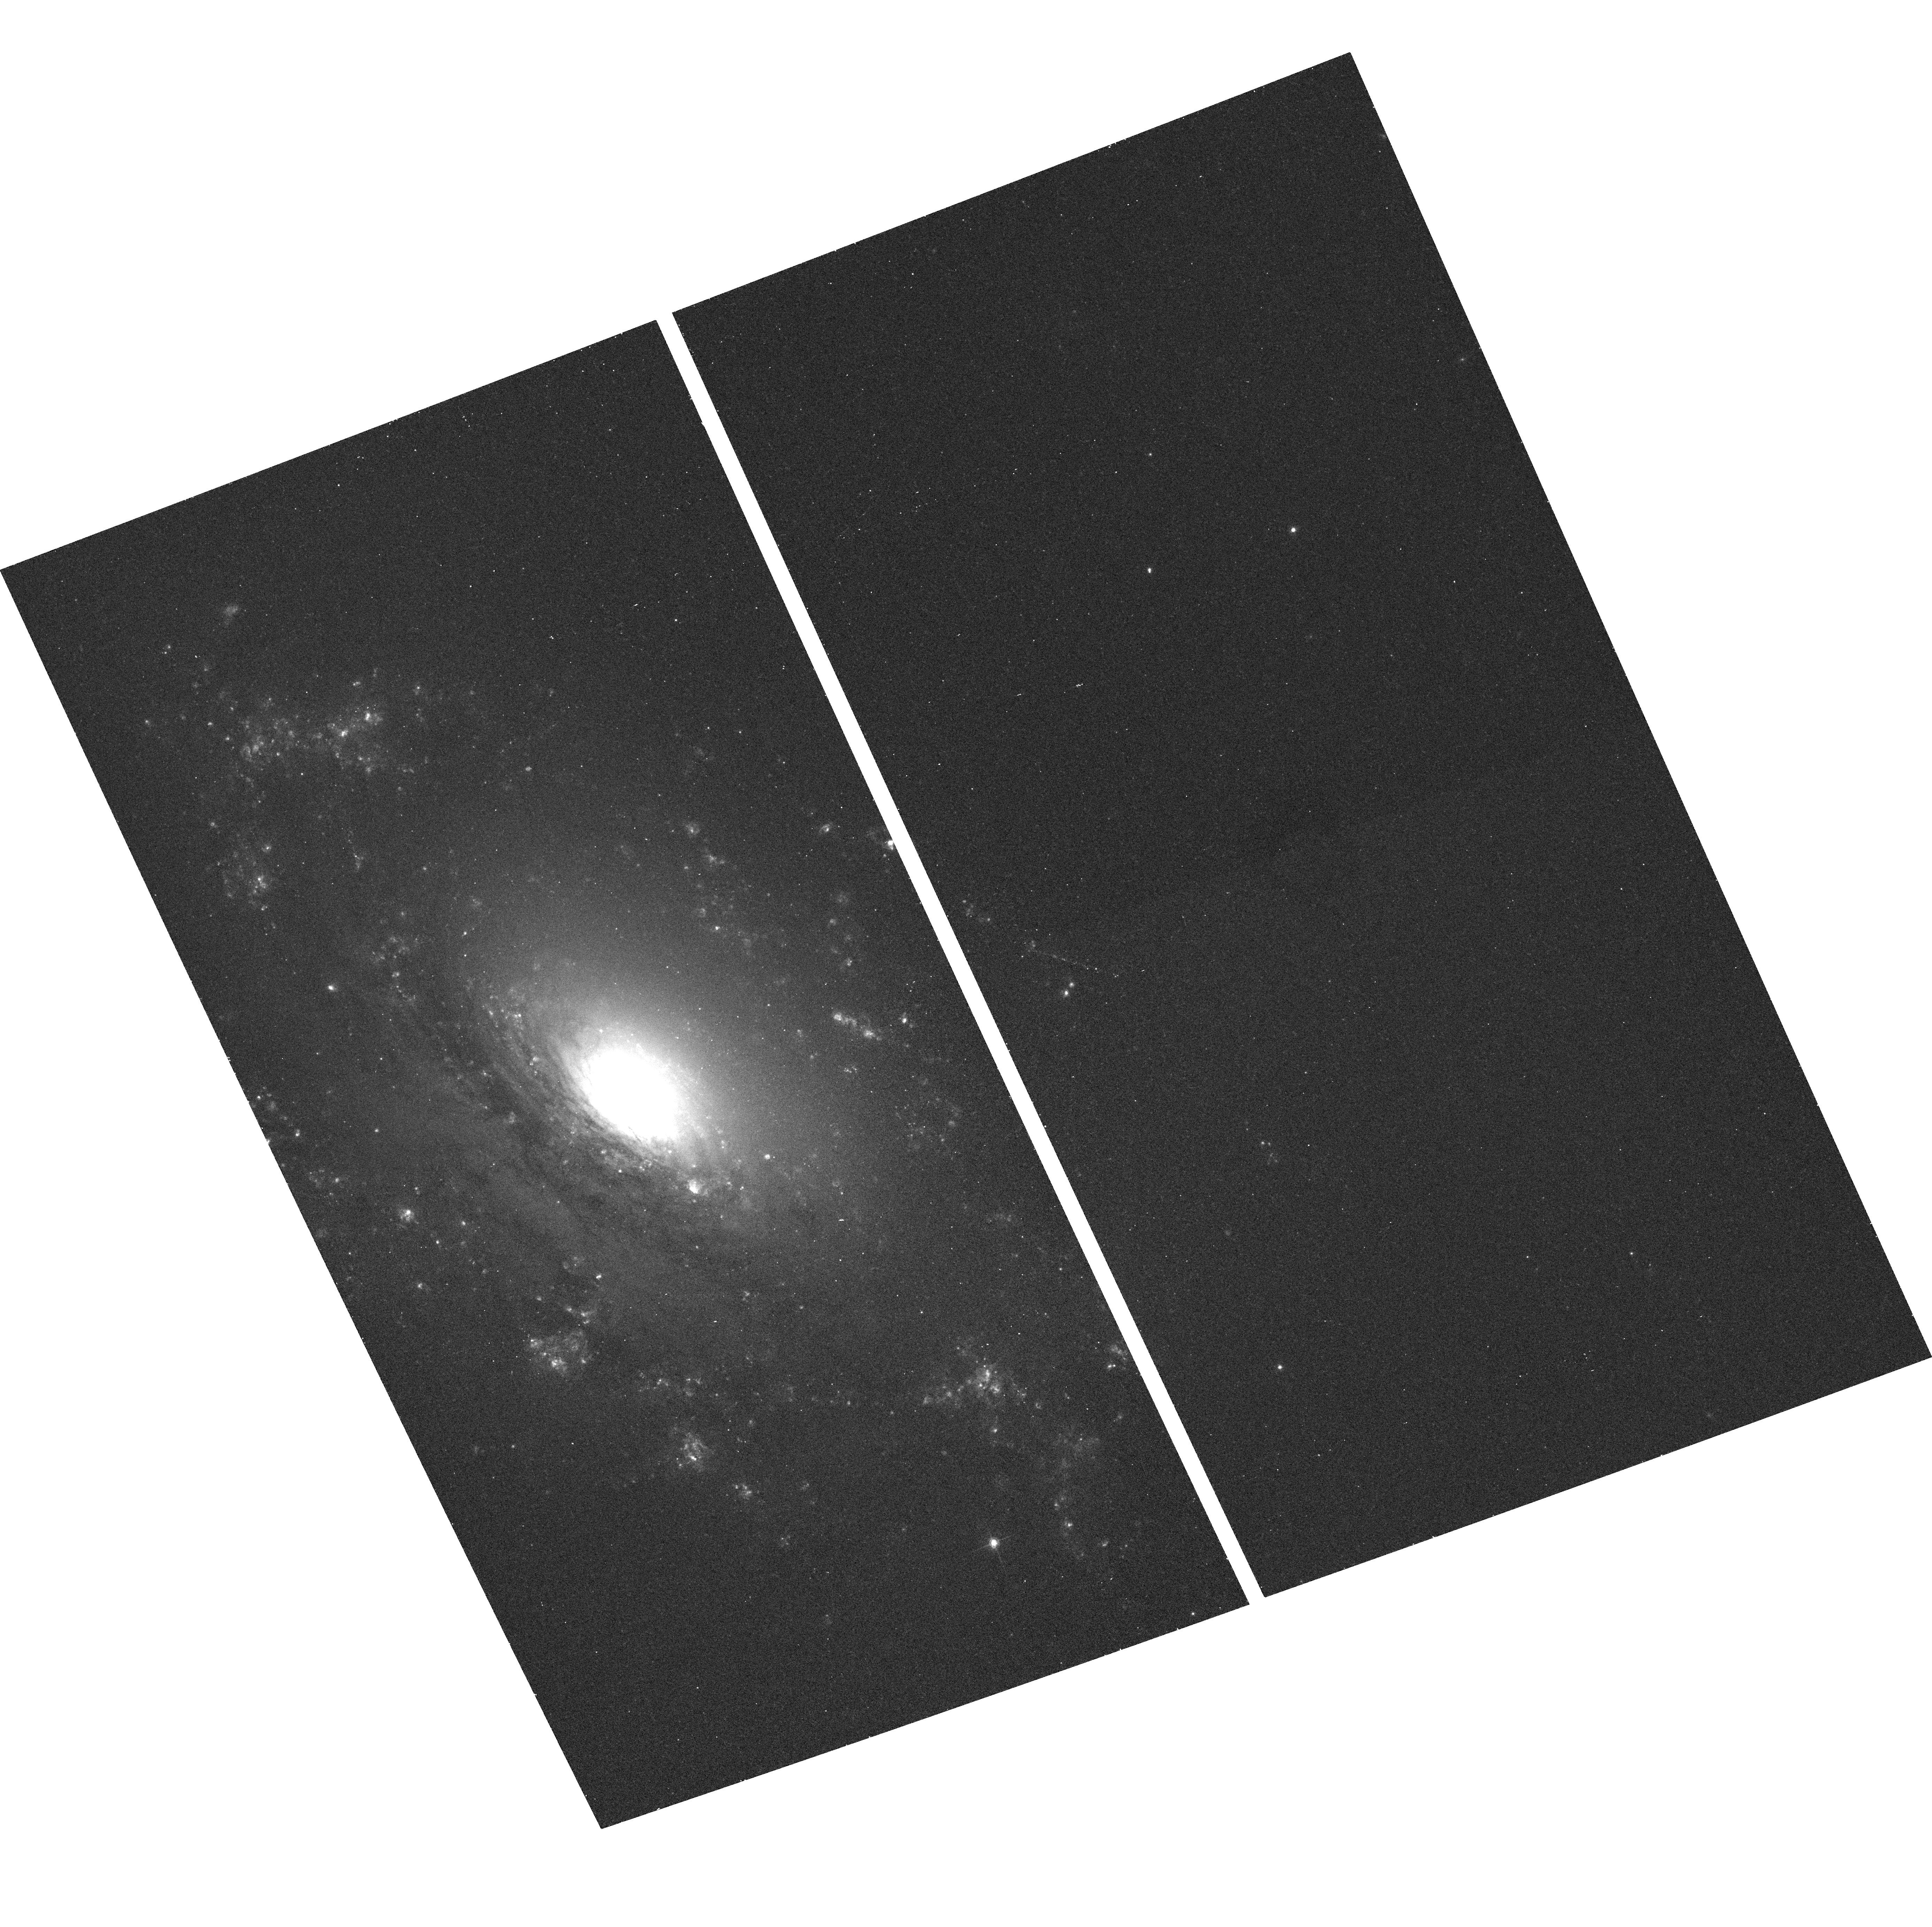
Target: NGC3169
Instrument: ACS/WFC
Filter: F658N
Exposure: 12 min
Observation ID: hst_9788_22_acs_wfc_f658n_j8mx22

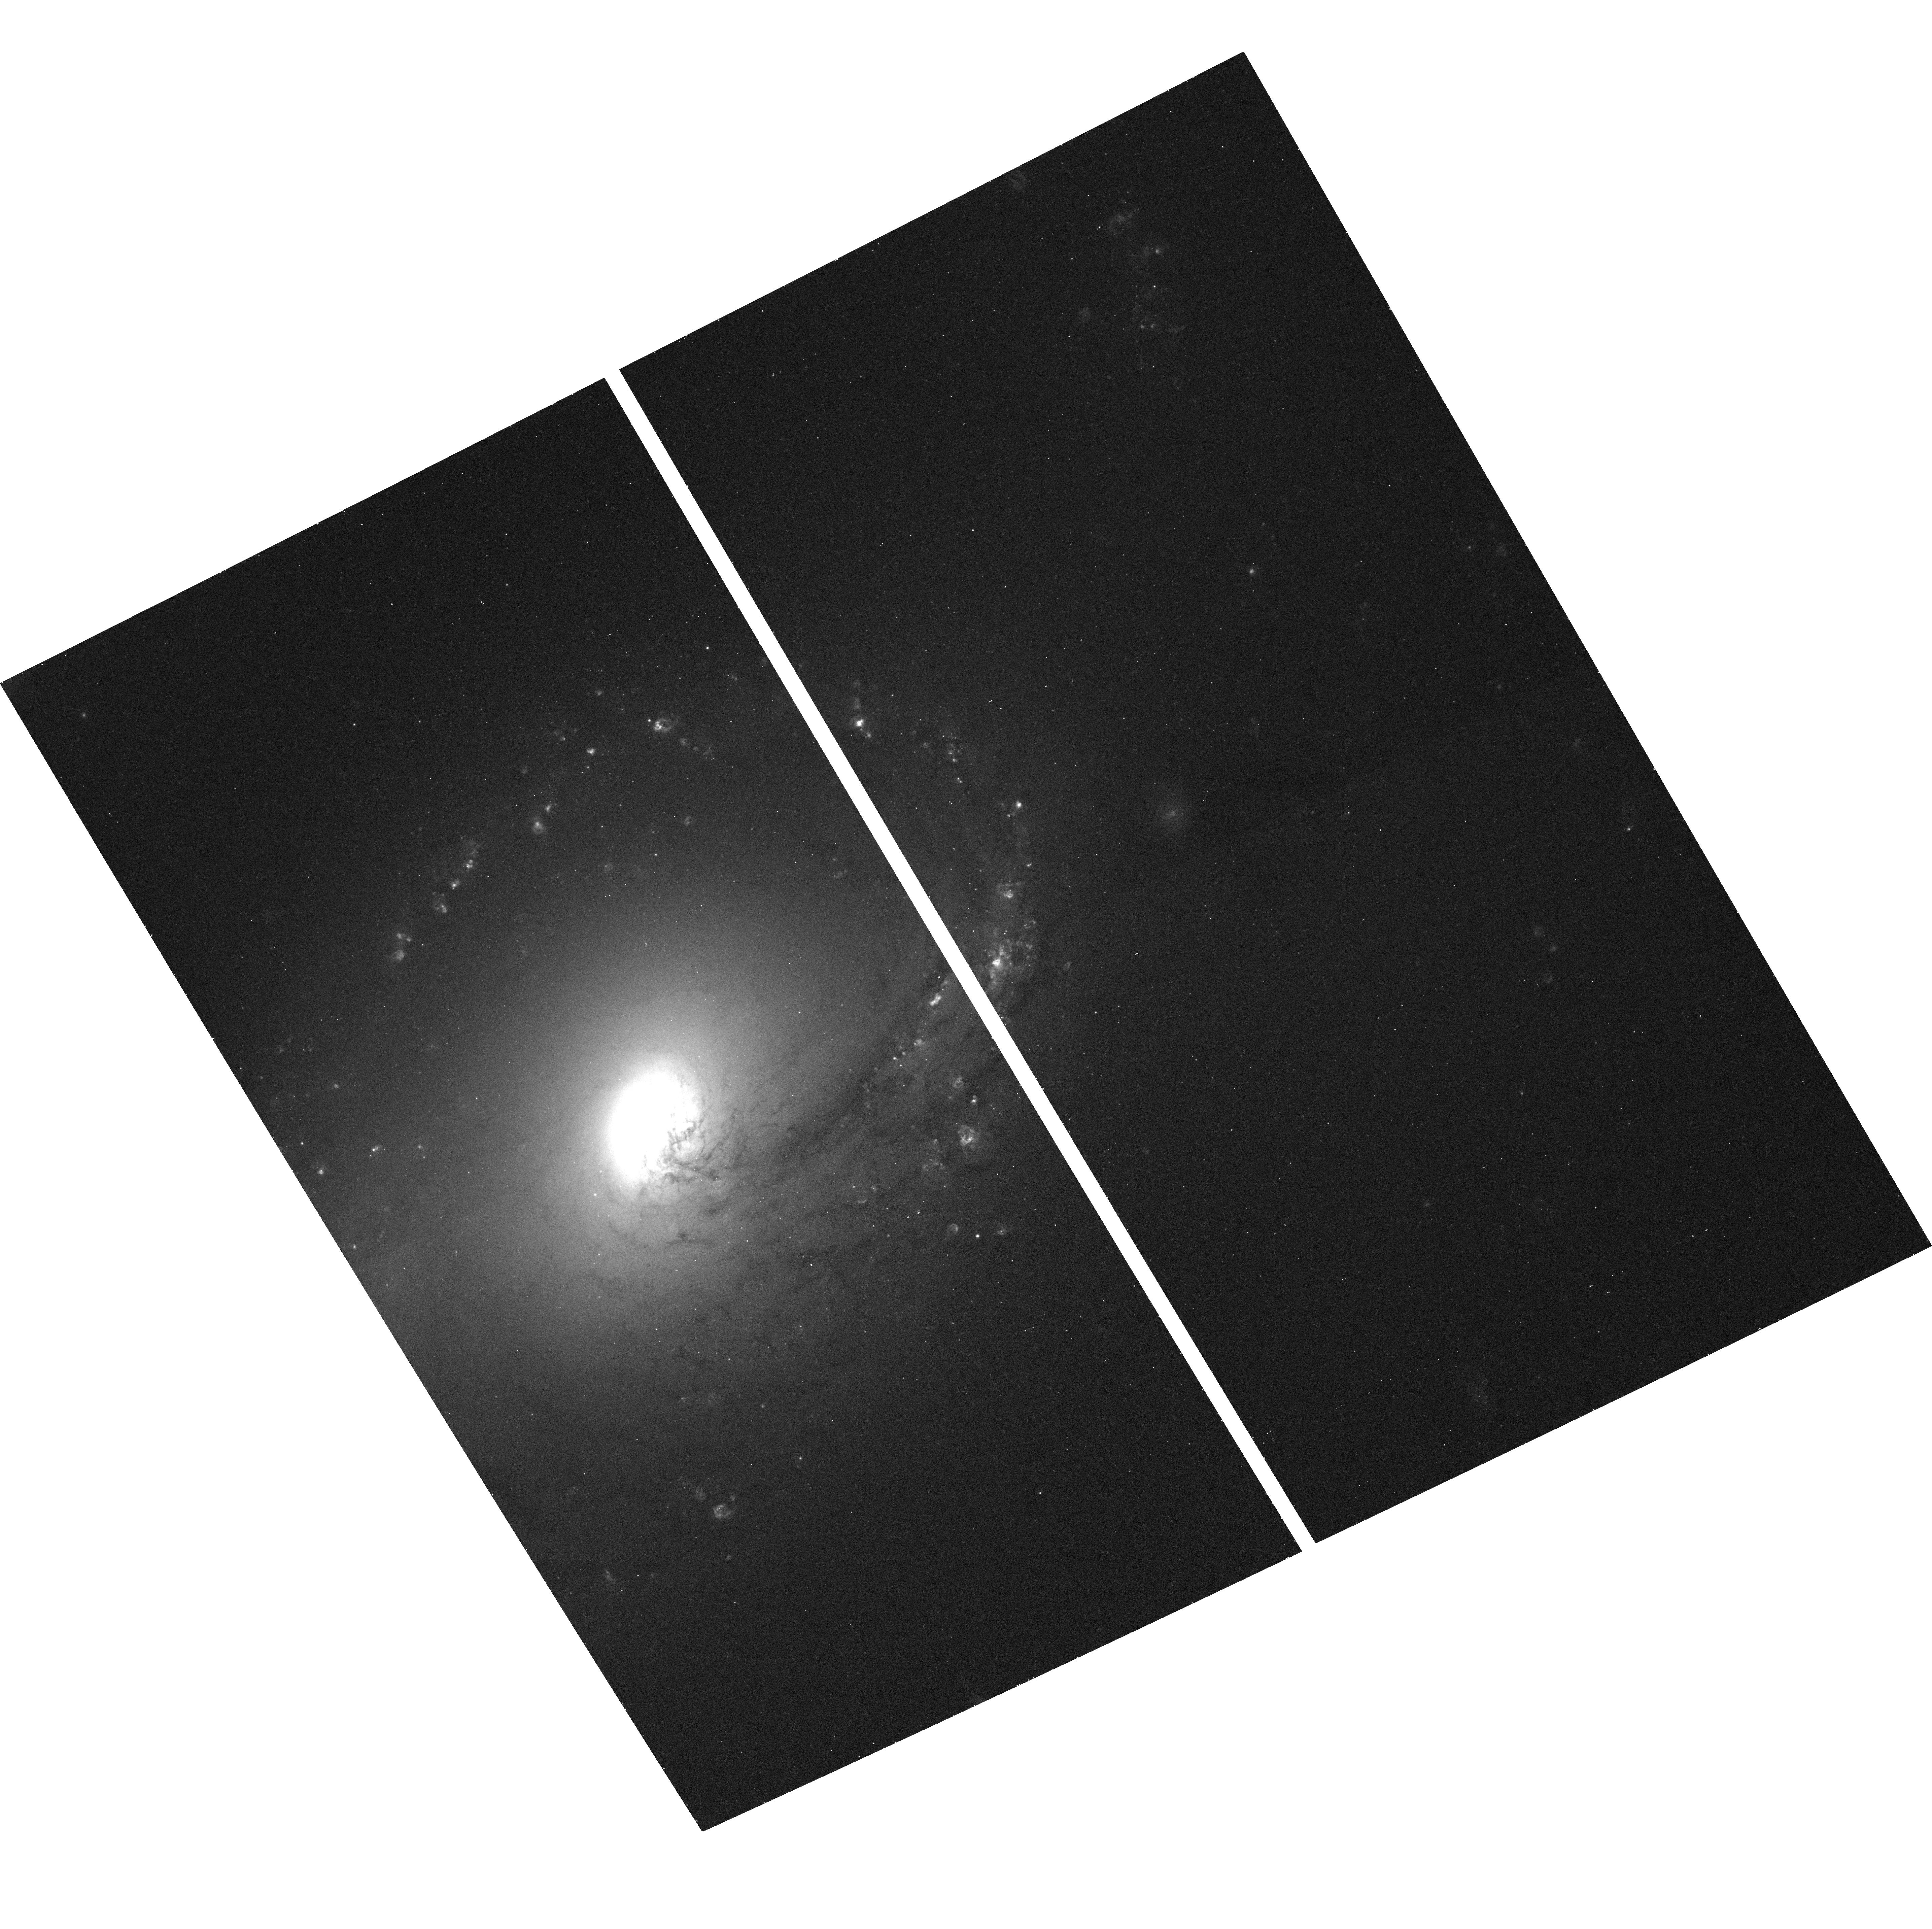
Target: NGC3368
Instrument: ACS/WFC
Filter: F658N
Exposure: 12 min
Observation ID: hst_9788_31_acs_wfc_f658n_j8mx31

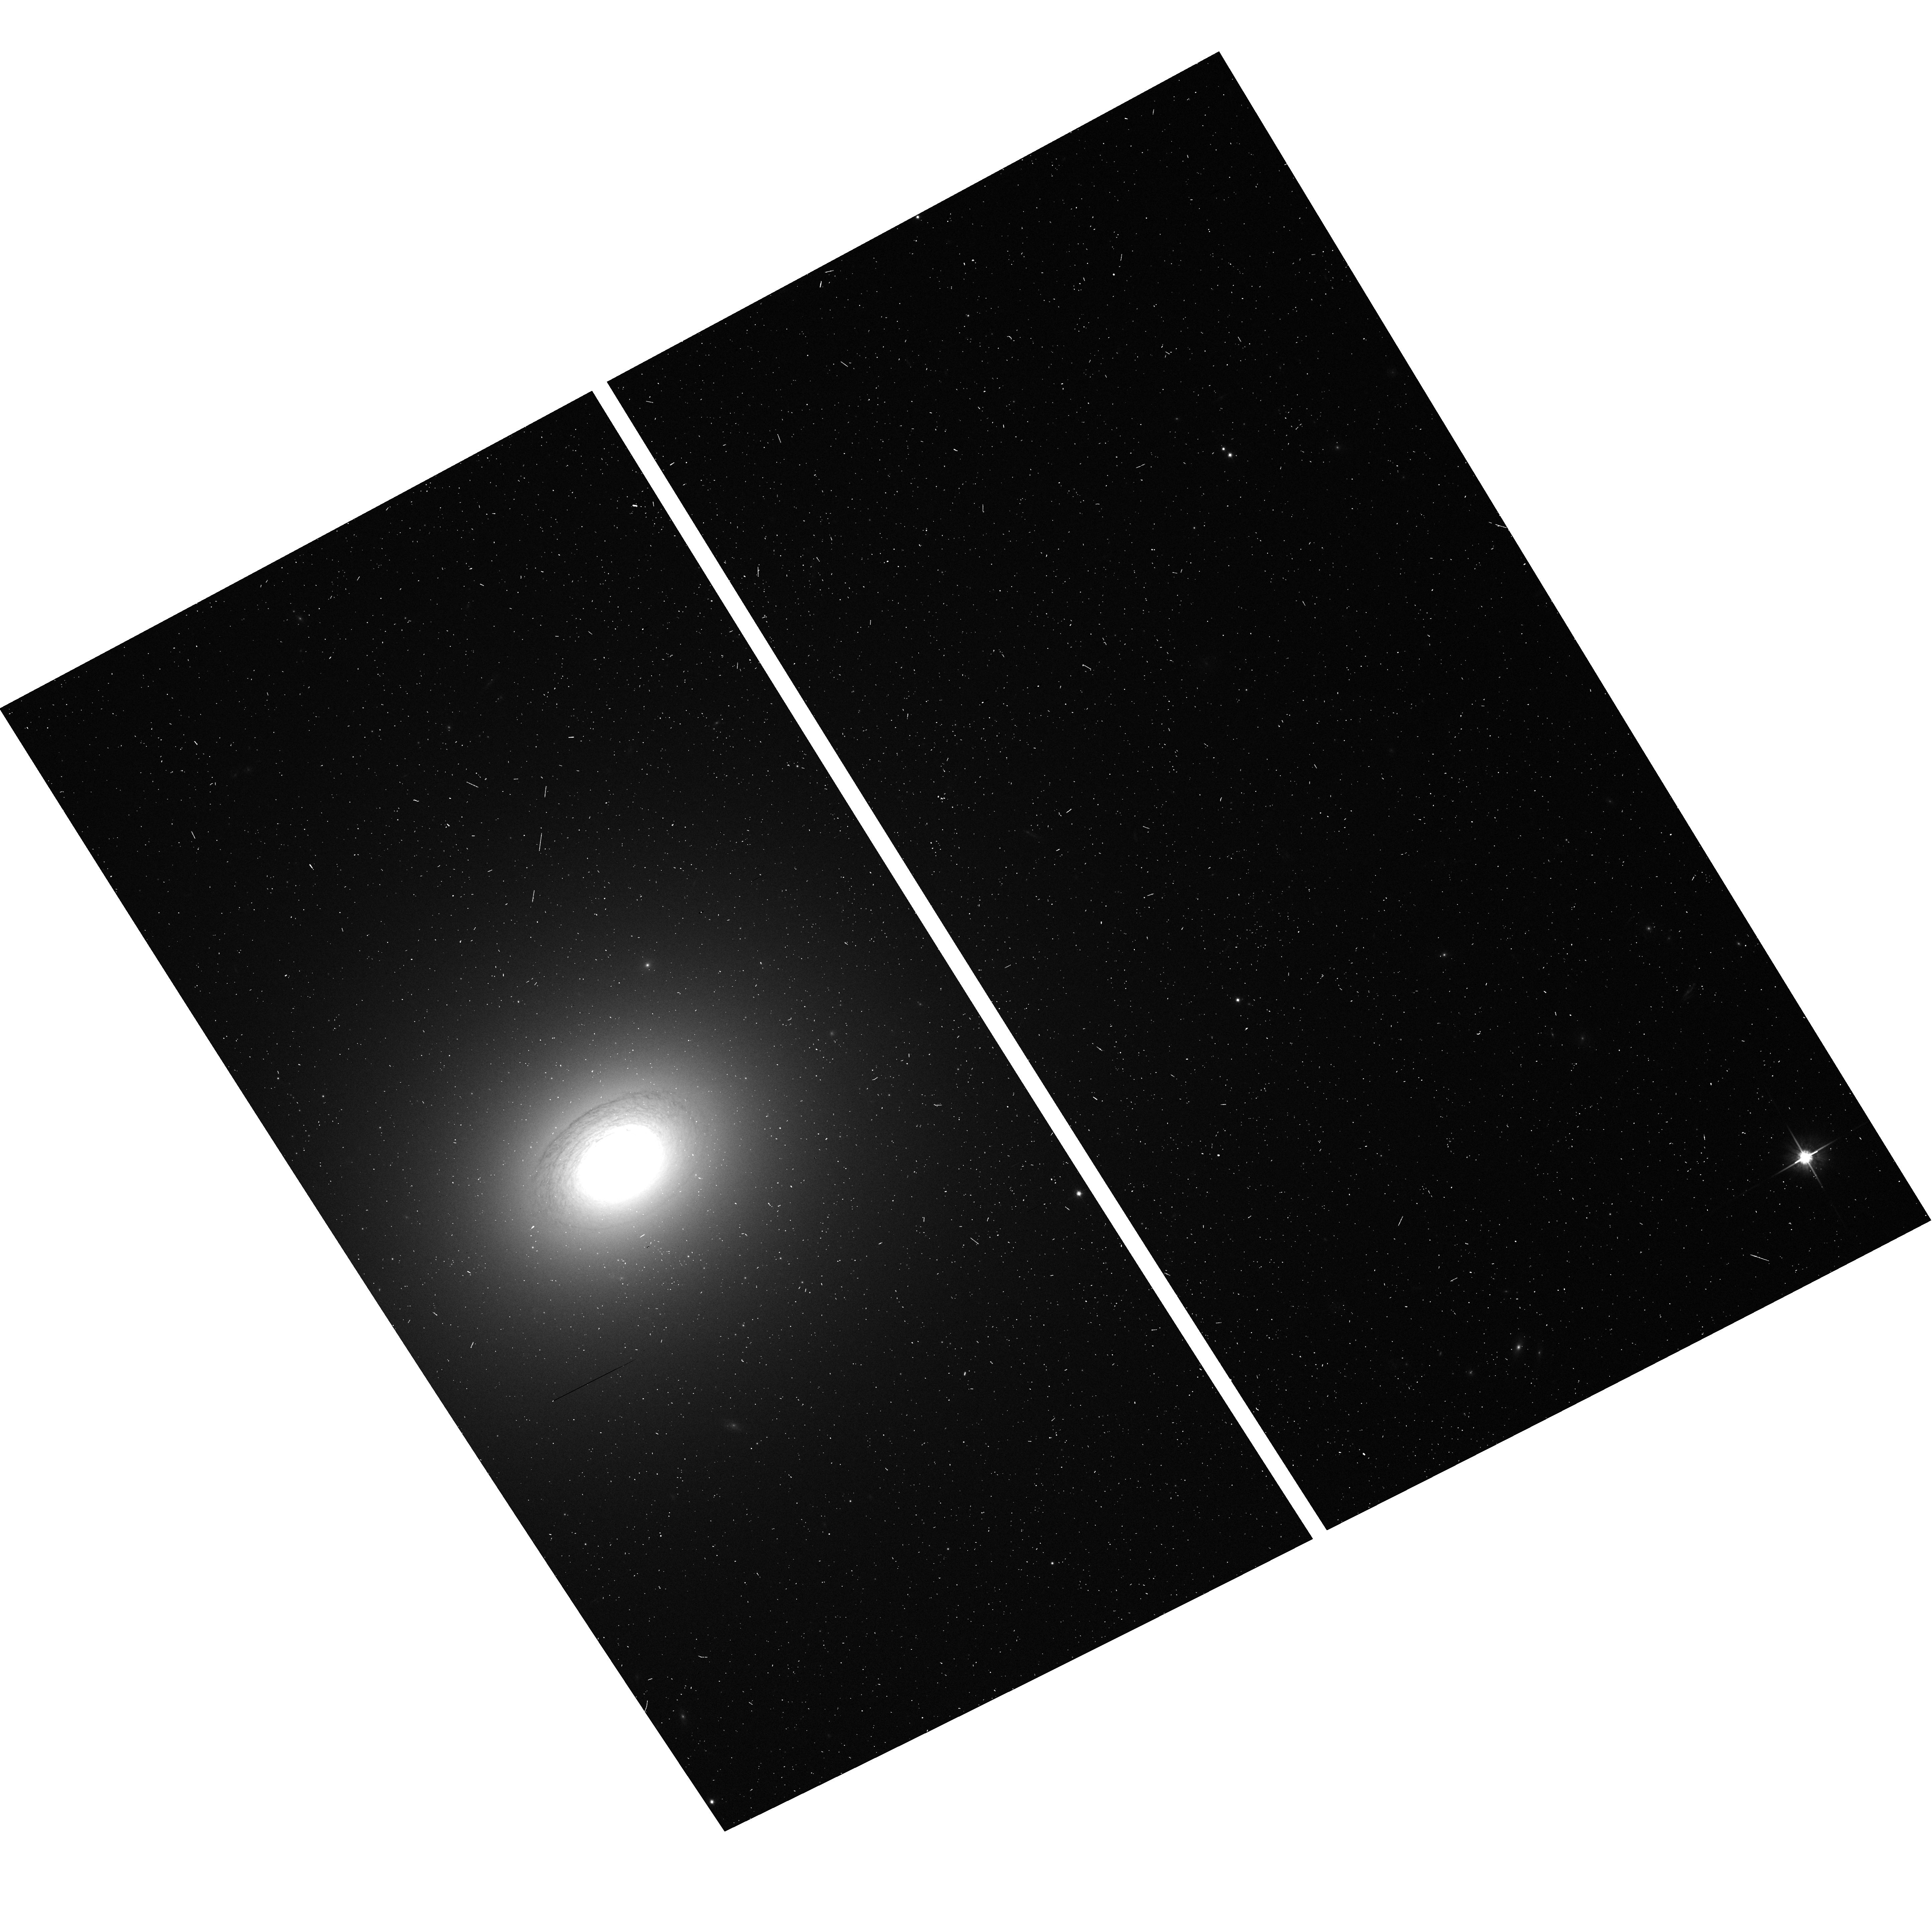
Target: NGC3607
Instrument: ACS/WFC
Filter: F814W
Exposure: 2 min
Observation ID: hst_9788_38_acs_wfc_f814w_j8mx38

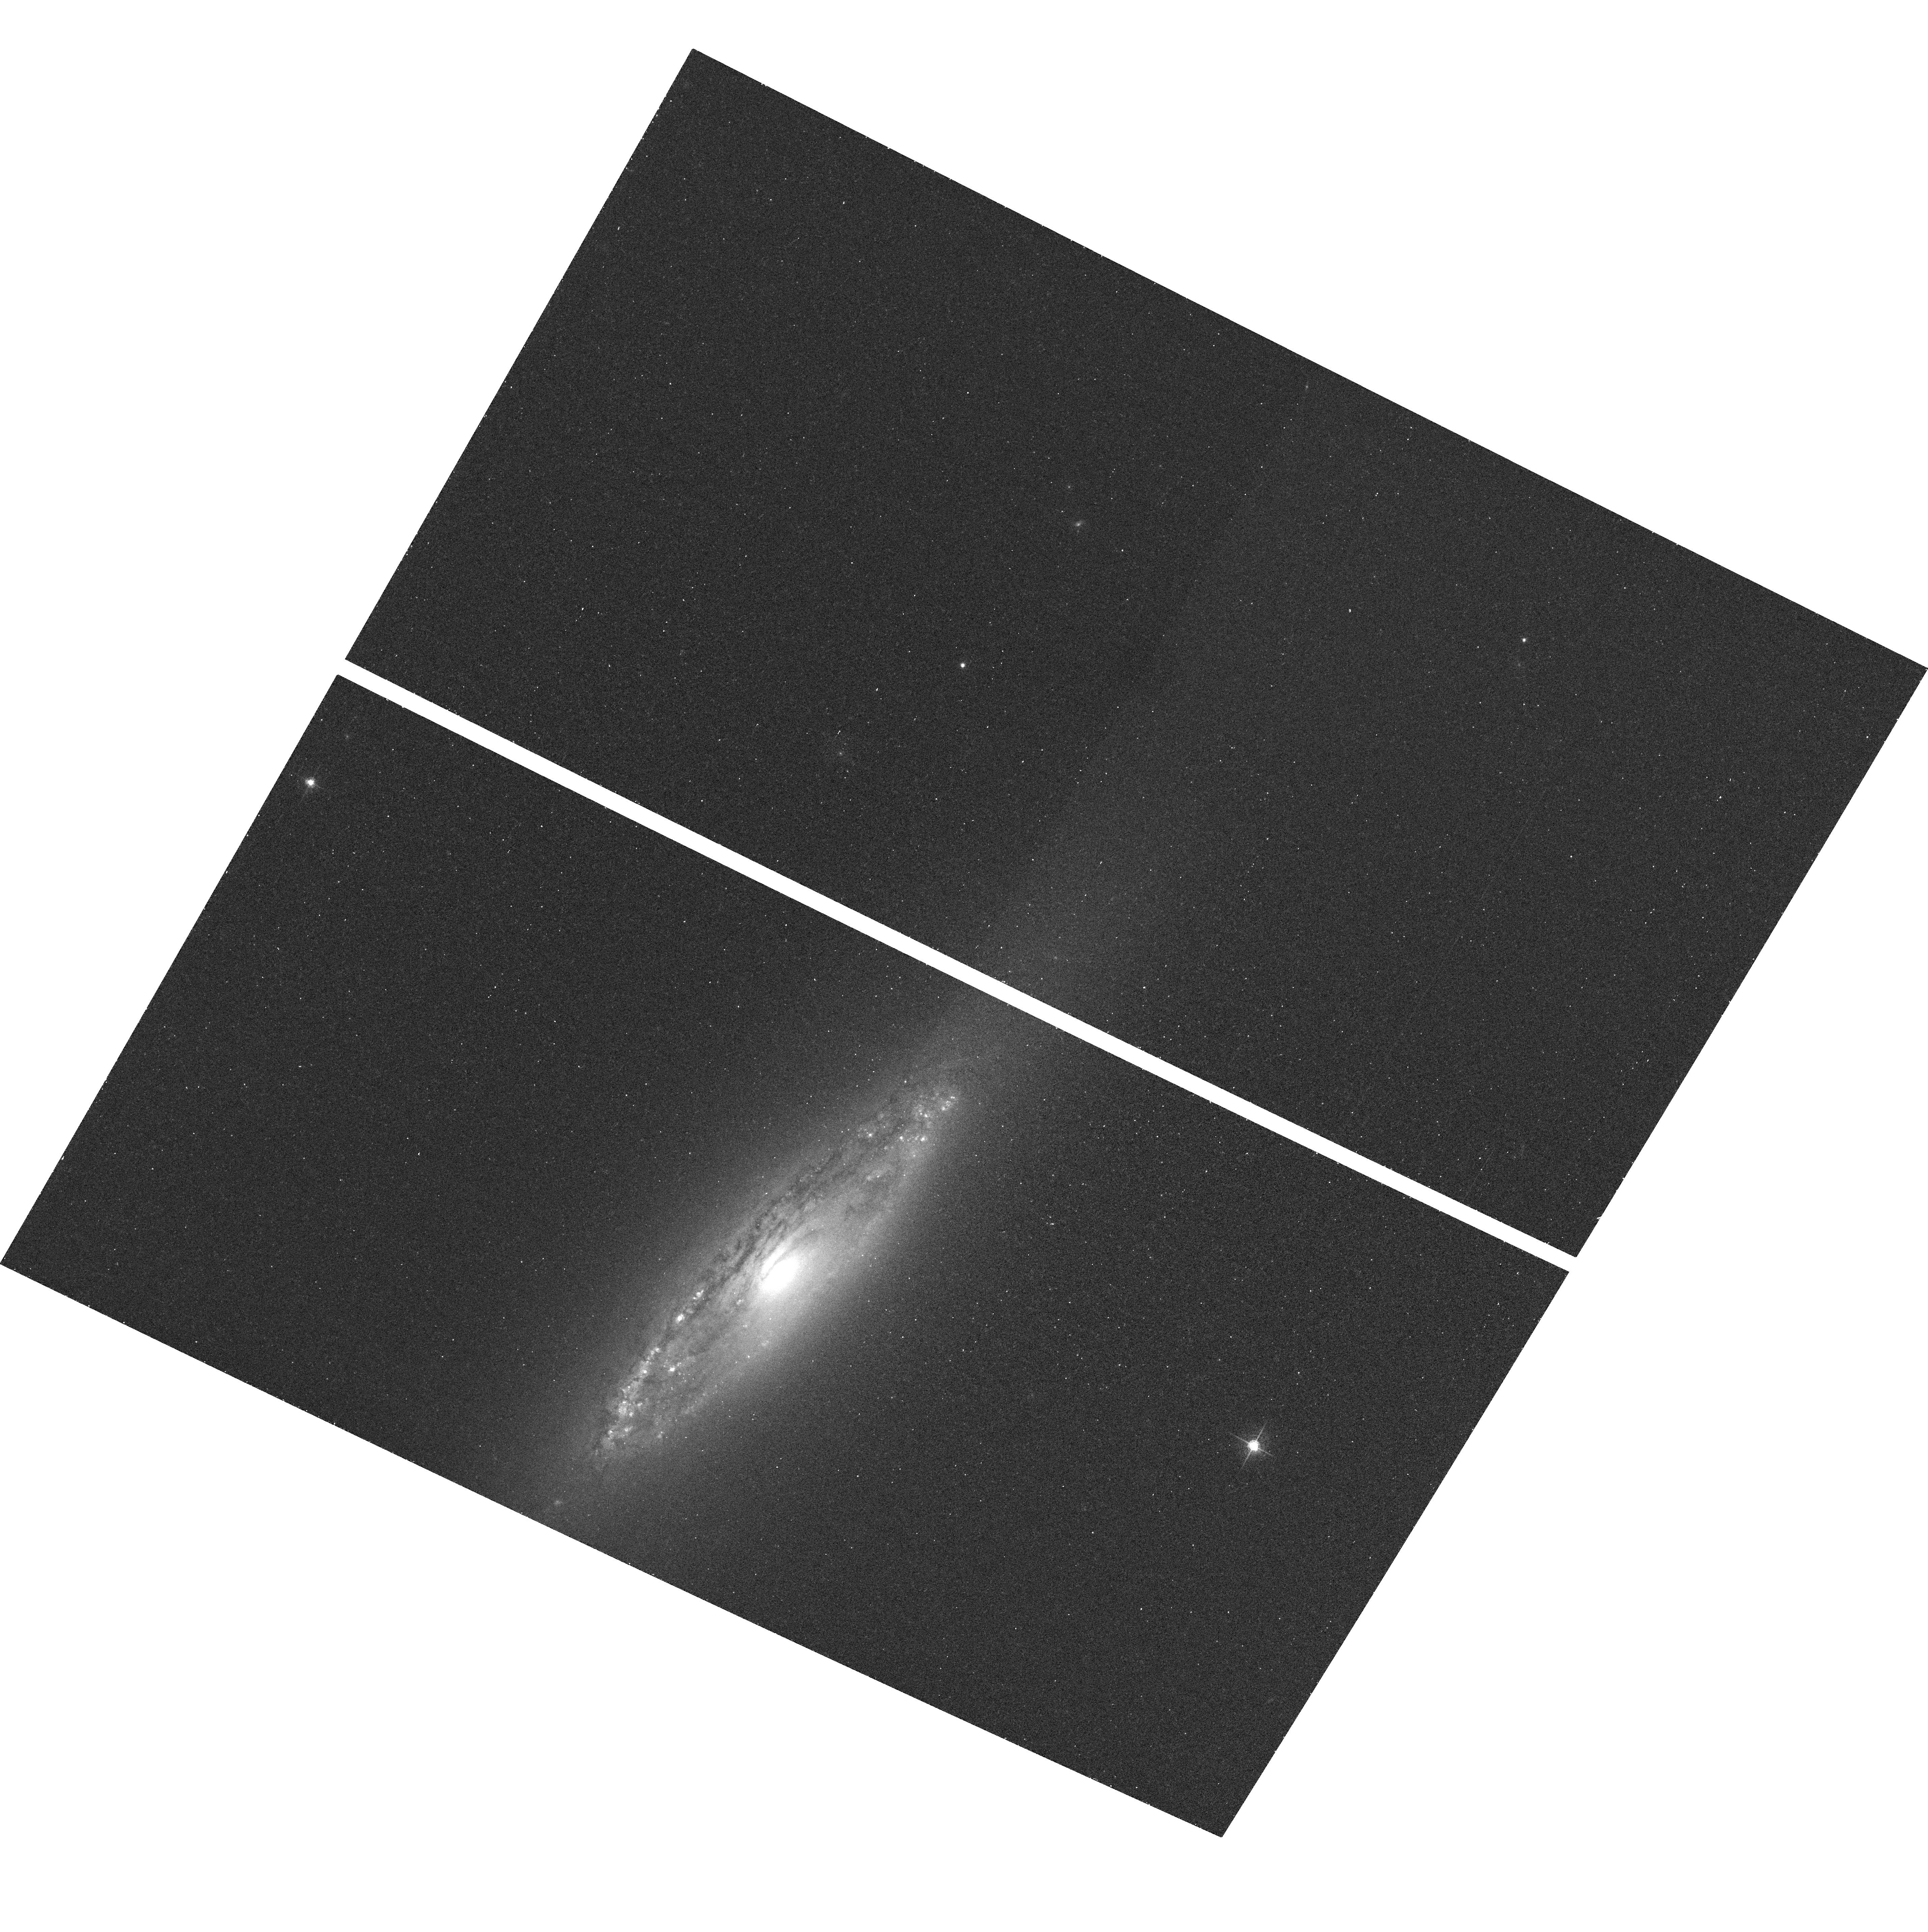
Target: NGC4220
Instrument: ACS/WFC
Filter: F658N
Exposure: 12 min
Observation ID: hst_9788_74_acs_wfc_f658n_j8mx74

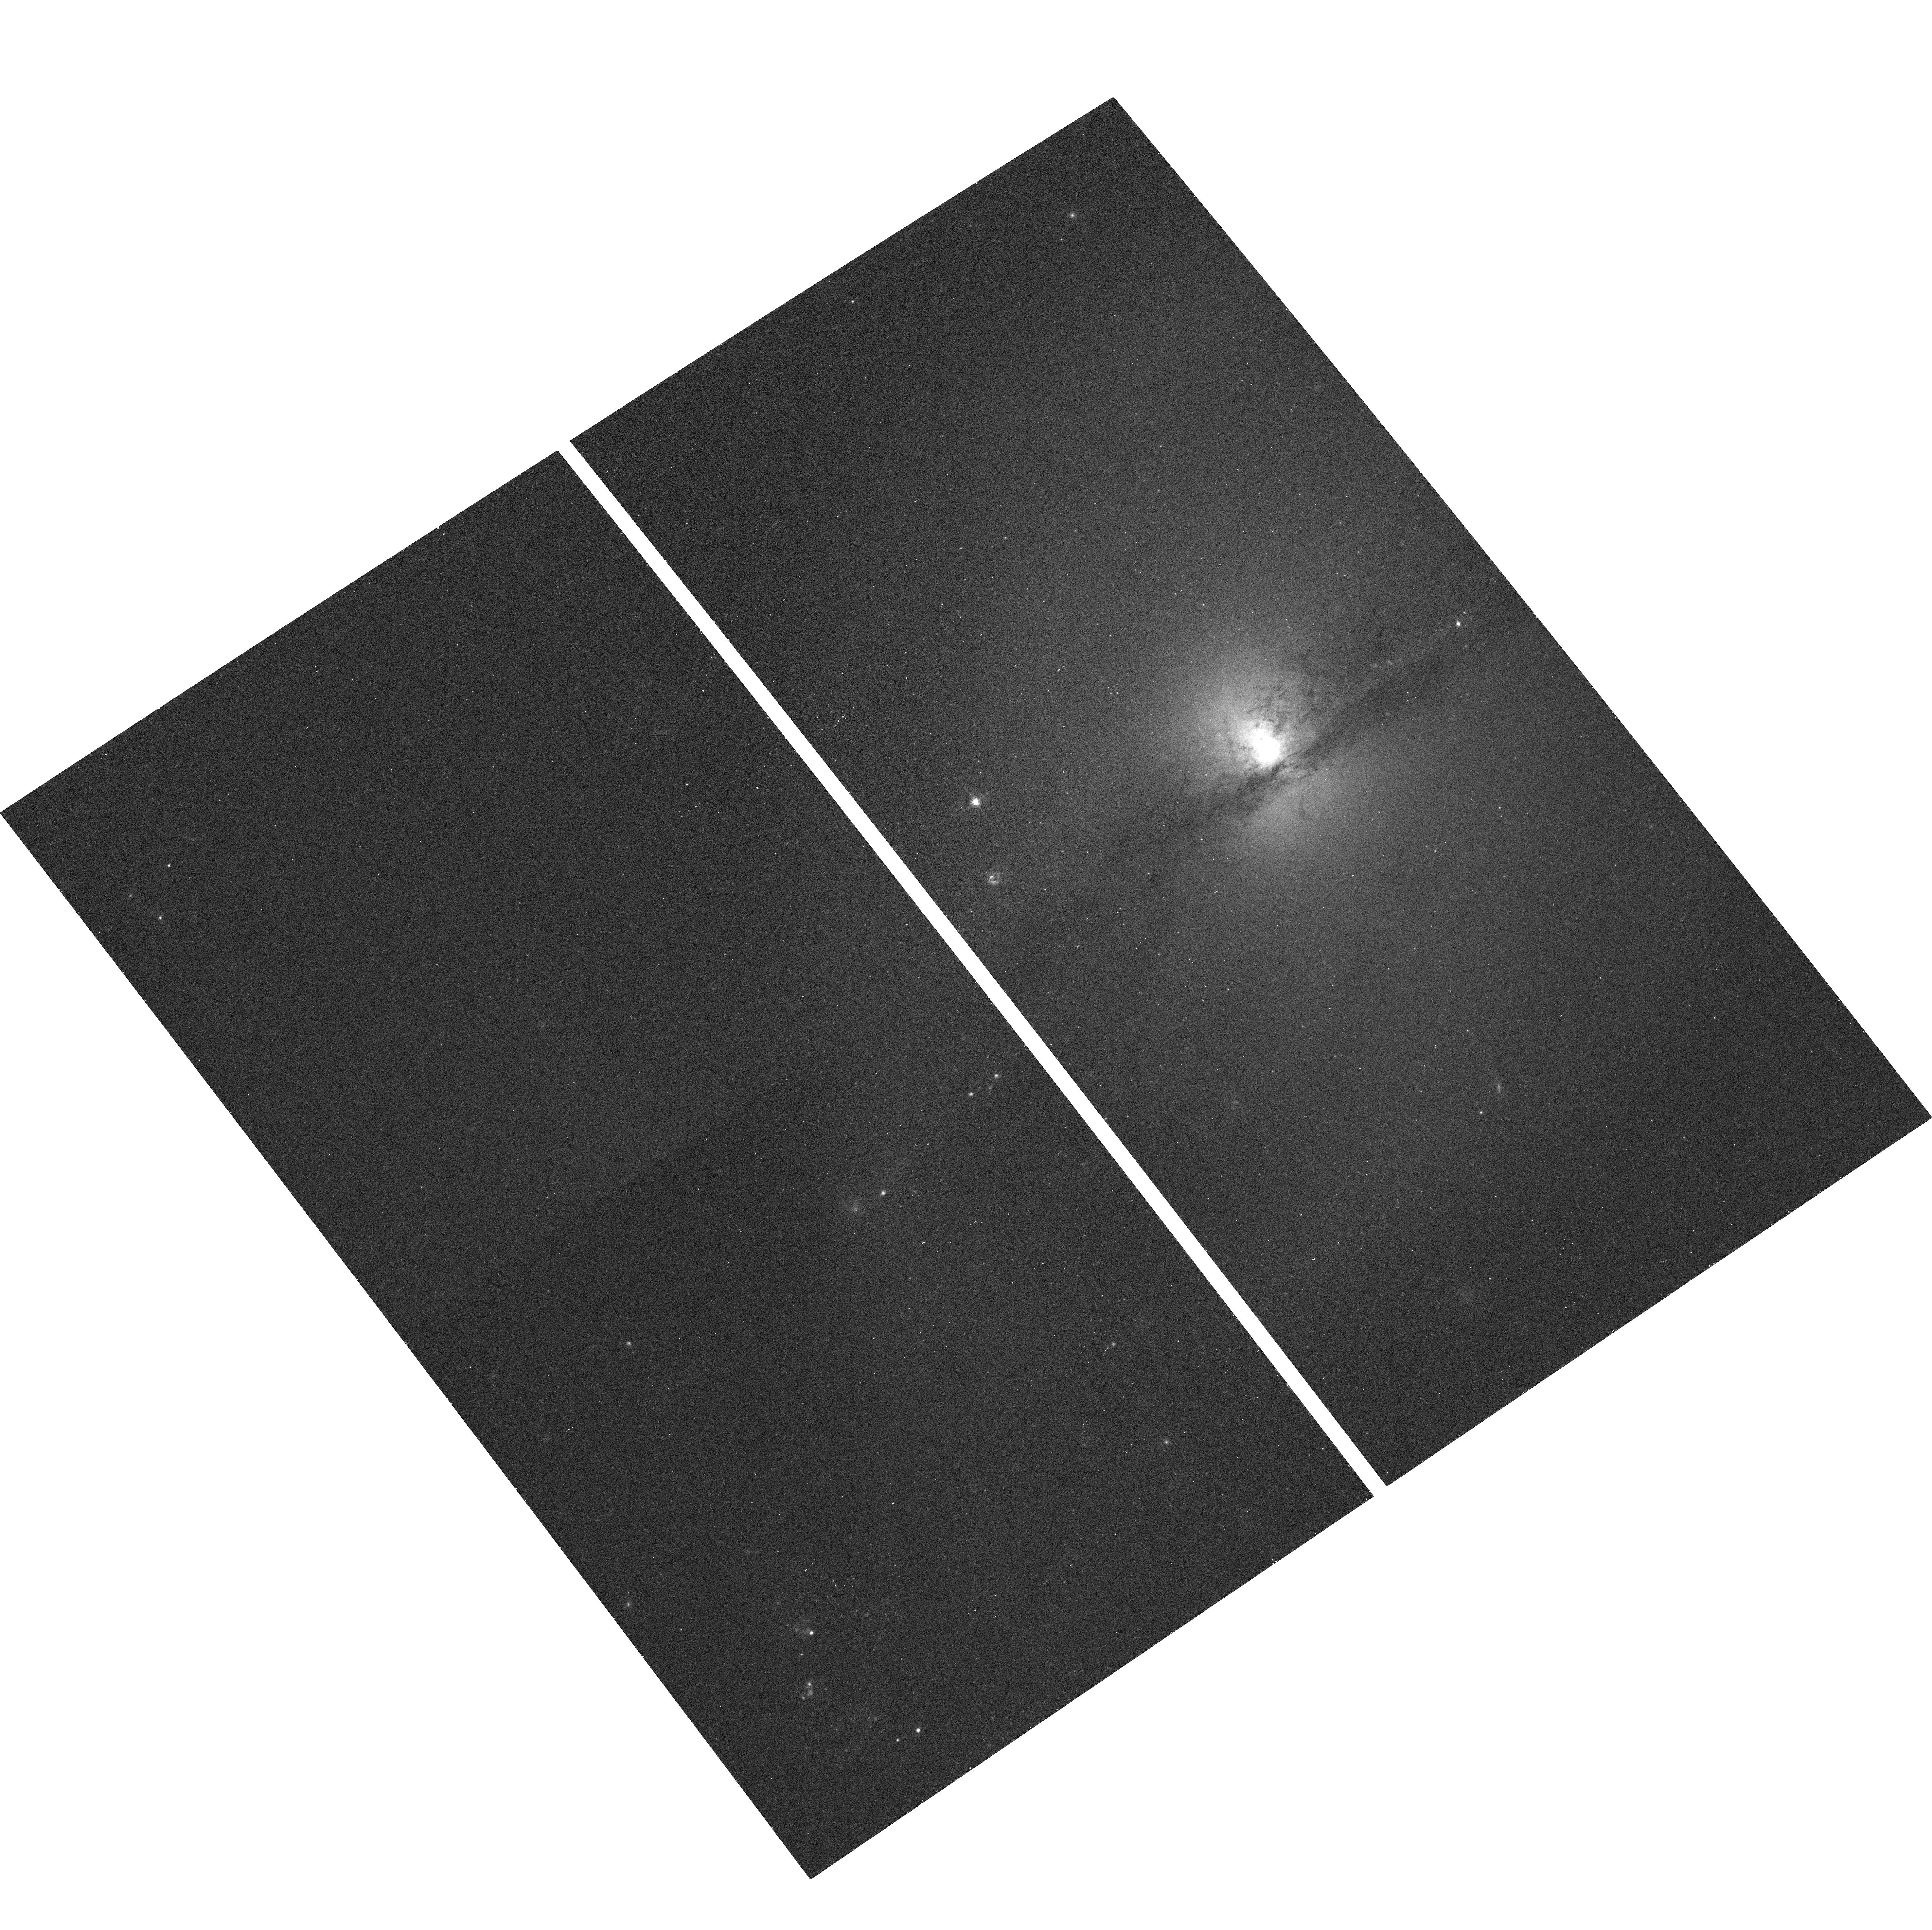
Target: NGC3718
Instrument: ACS/WFC
Filter: F658N
Exposure: 12 min
Observation ID: hst_9788_47_acs_wfc_f658n_j8mx47

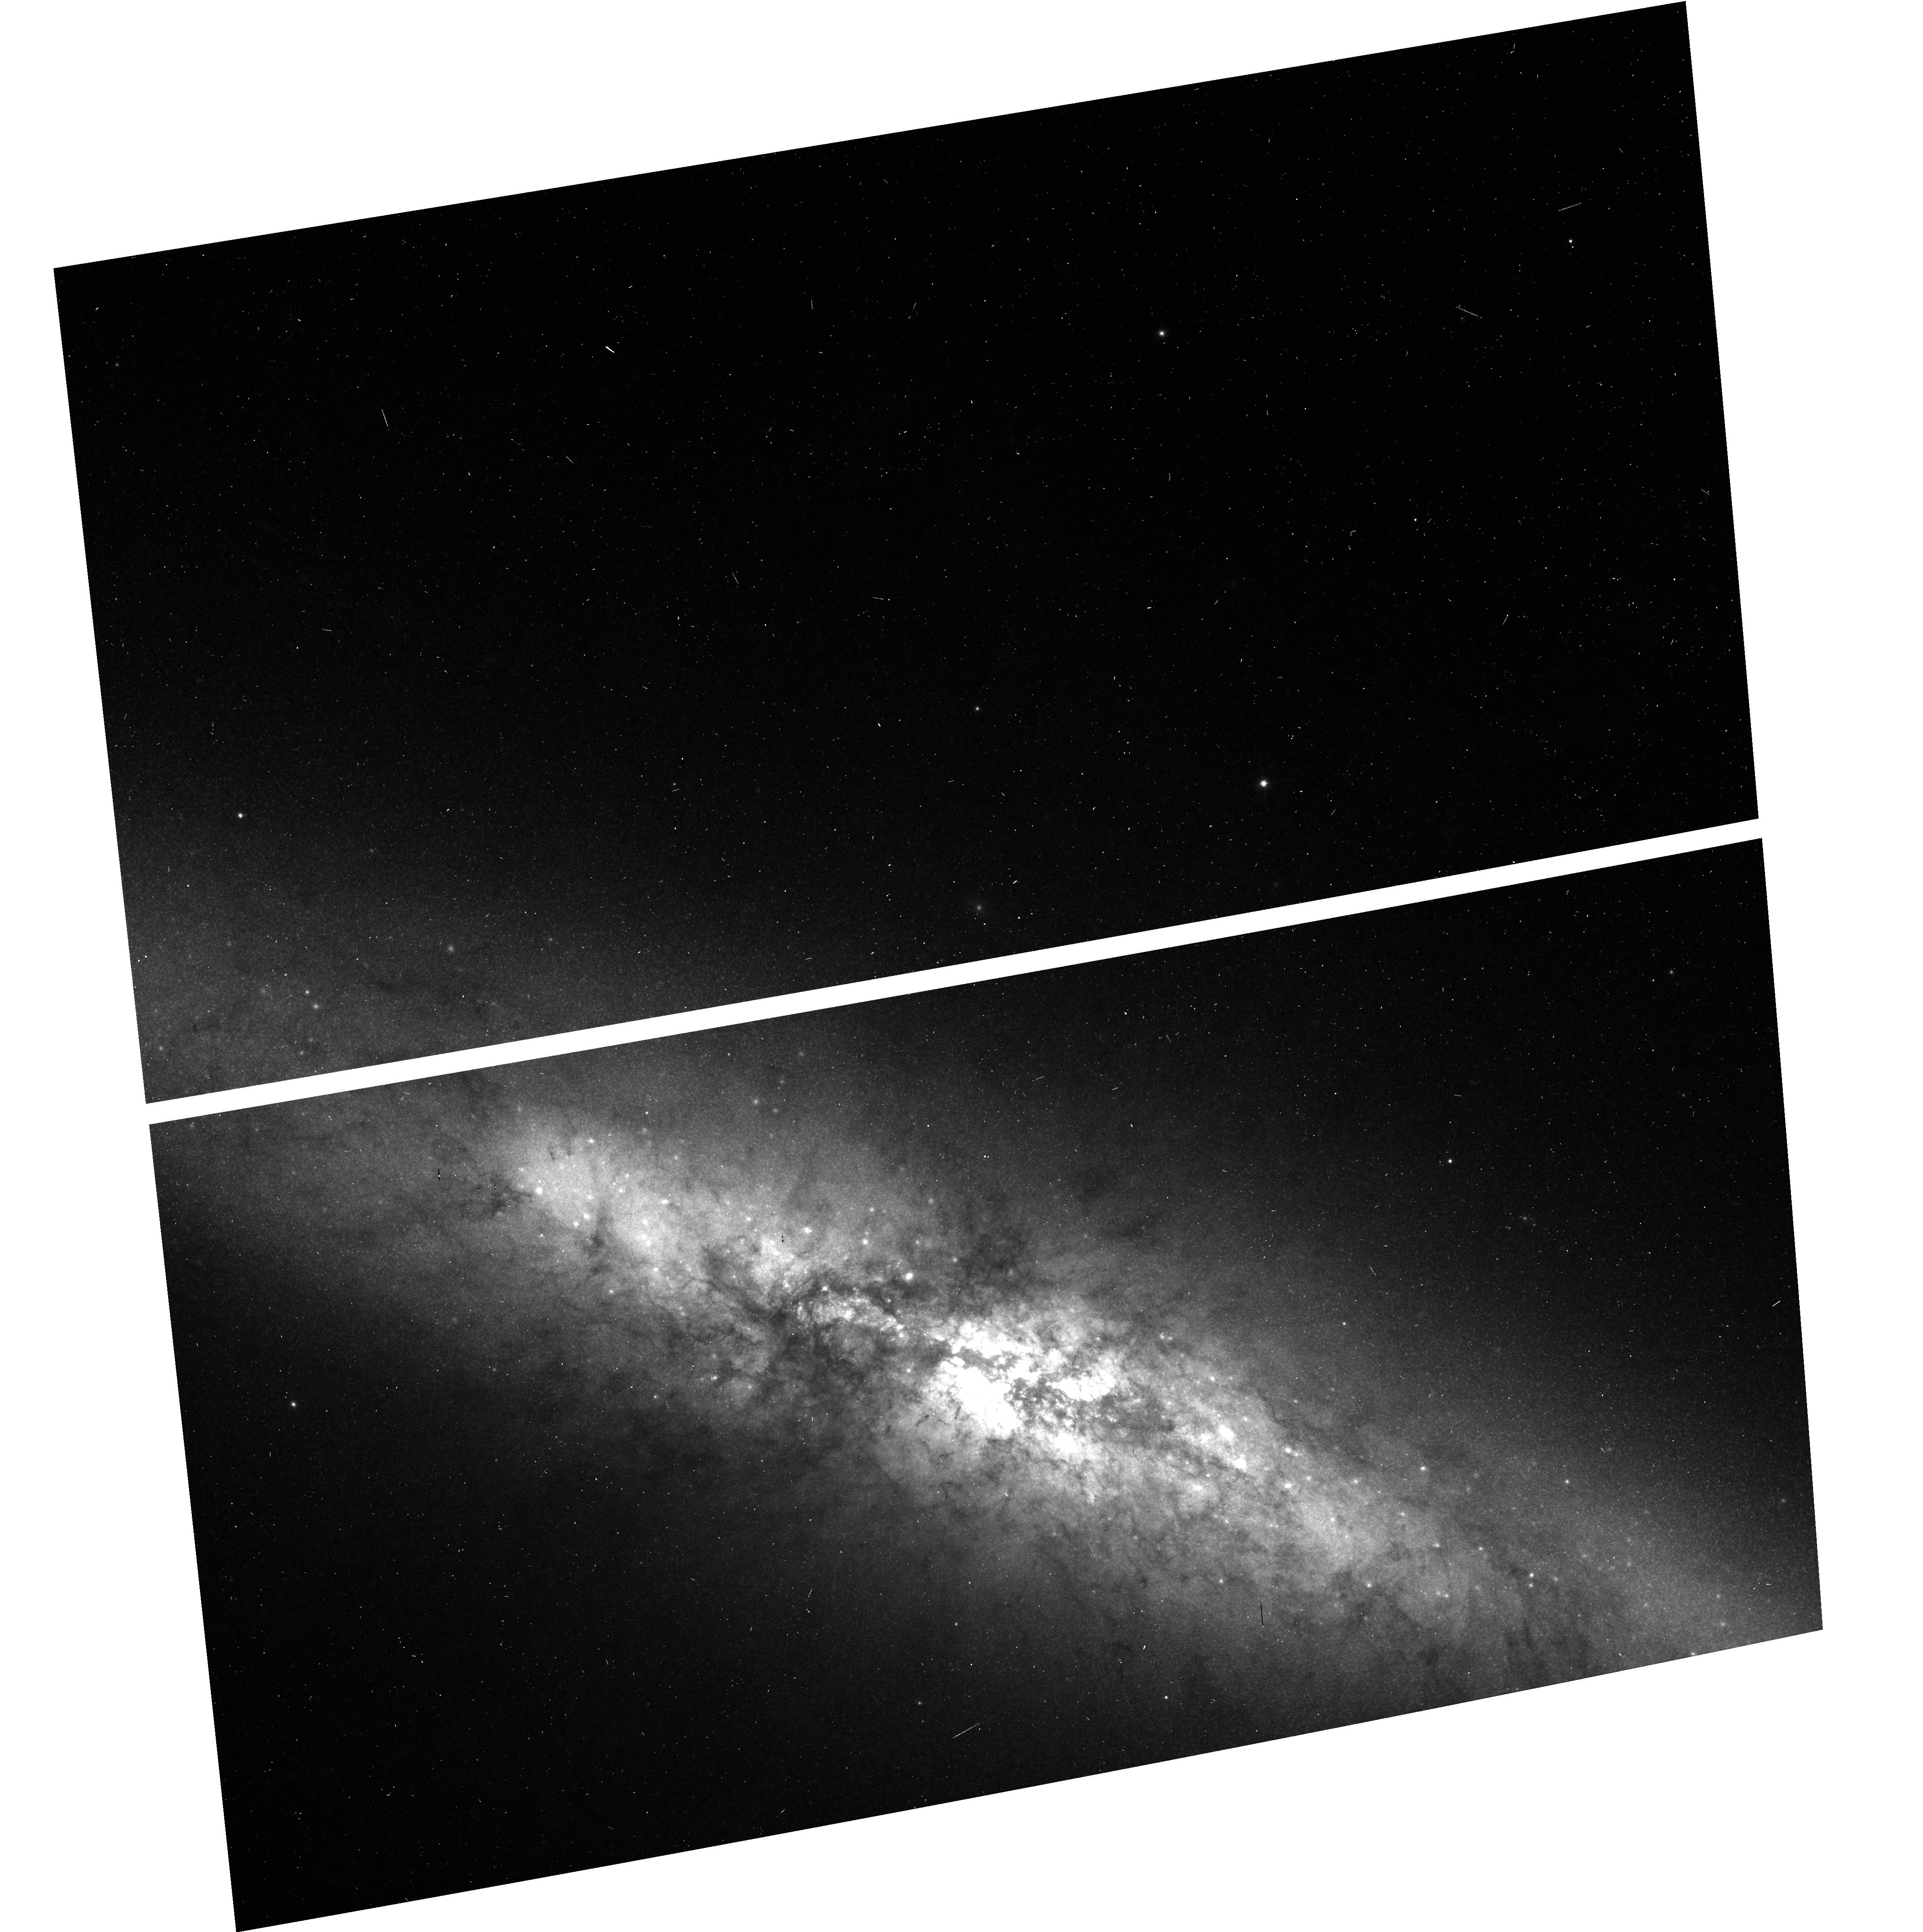
Target: NGC3034
Instrument: ACS/WFC
Filter: F814W
Exposure: 2 min
Observation ID: hst_9788_19_acs_wfc_f814w_j8mx19

A Narrow-band Snapshot Survey of Nearby Galaxies (PI: Ho, Luis C.)

We propose to use ACS/WFC to conduct the first comprehensive HST narrow-band (H-alpha + [N II]) imaging survey of the central regions of nearby bulge-dominated disk (S0 to Sbc) galaxies. This survey will cover, at high angular resolution extending over a large field, an unprecedented number of galaxies representing many different environments. It will have important applications for many astrophysical problems of current interest, and it will be an invaluable addition to the HST legacy. The observations will be conducted in snapshot mode, drawing targets from a complete sample of 145 galaxies selected from the Palomar spectroscopic survey of nearby galaxies. Our group will use the data for two primary applications. First, we will search for nuclear emission-line disks suitable for future kinematic measurements with STIS, in order to better constrain the recently discovered relations between black hole mass and bulge properties. Preliminary imaging of the type proposed here must be done, sooner or later, if we are to make progress in this exciting new field. Second, we will investigate a number of issues related to extragalactic star formation. Specifically, we will systematically characterize the properties of H II regions and super star clusters on all galactic scales, from circumnuclear regions to the large-scale disk.